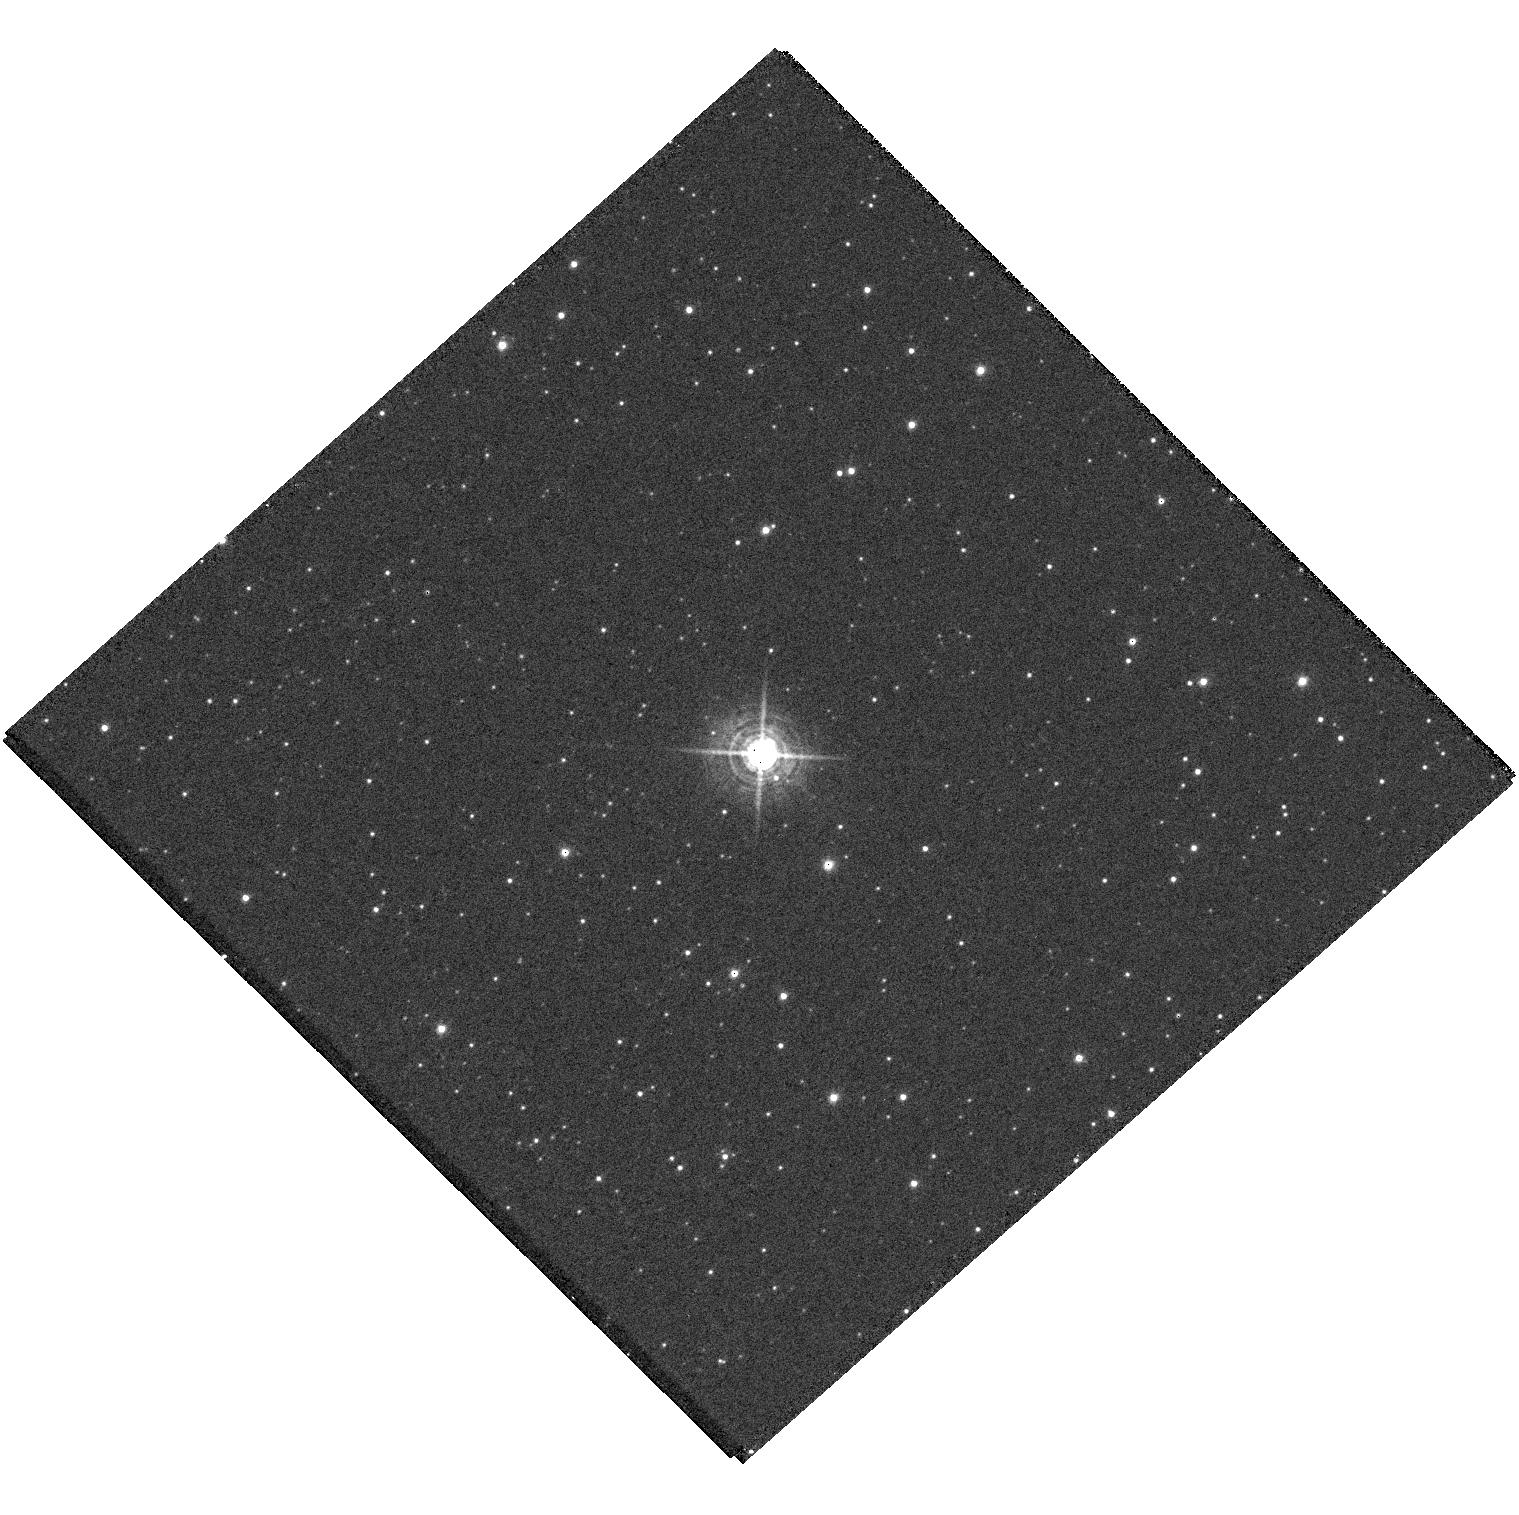
Target: NOVA-SGR-2015-A. Instrument: WFC3/UVIS. Filter: F502N. Exposure: 11 min. Observation ID: hst_15438_01_wfc3_uvis_f502n_idrp01

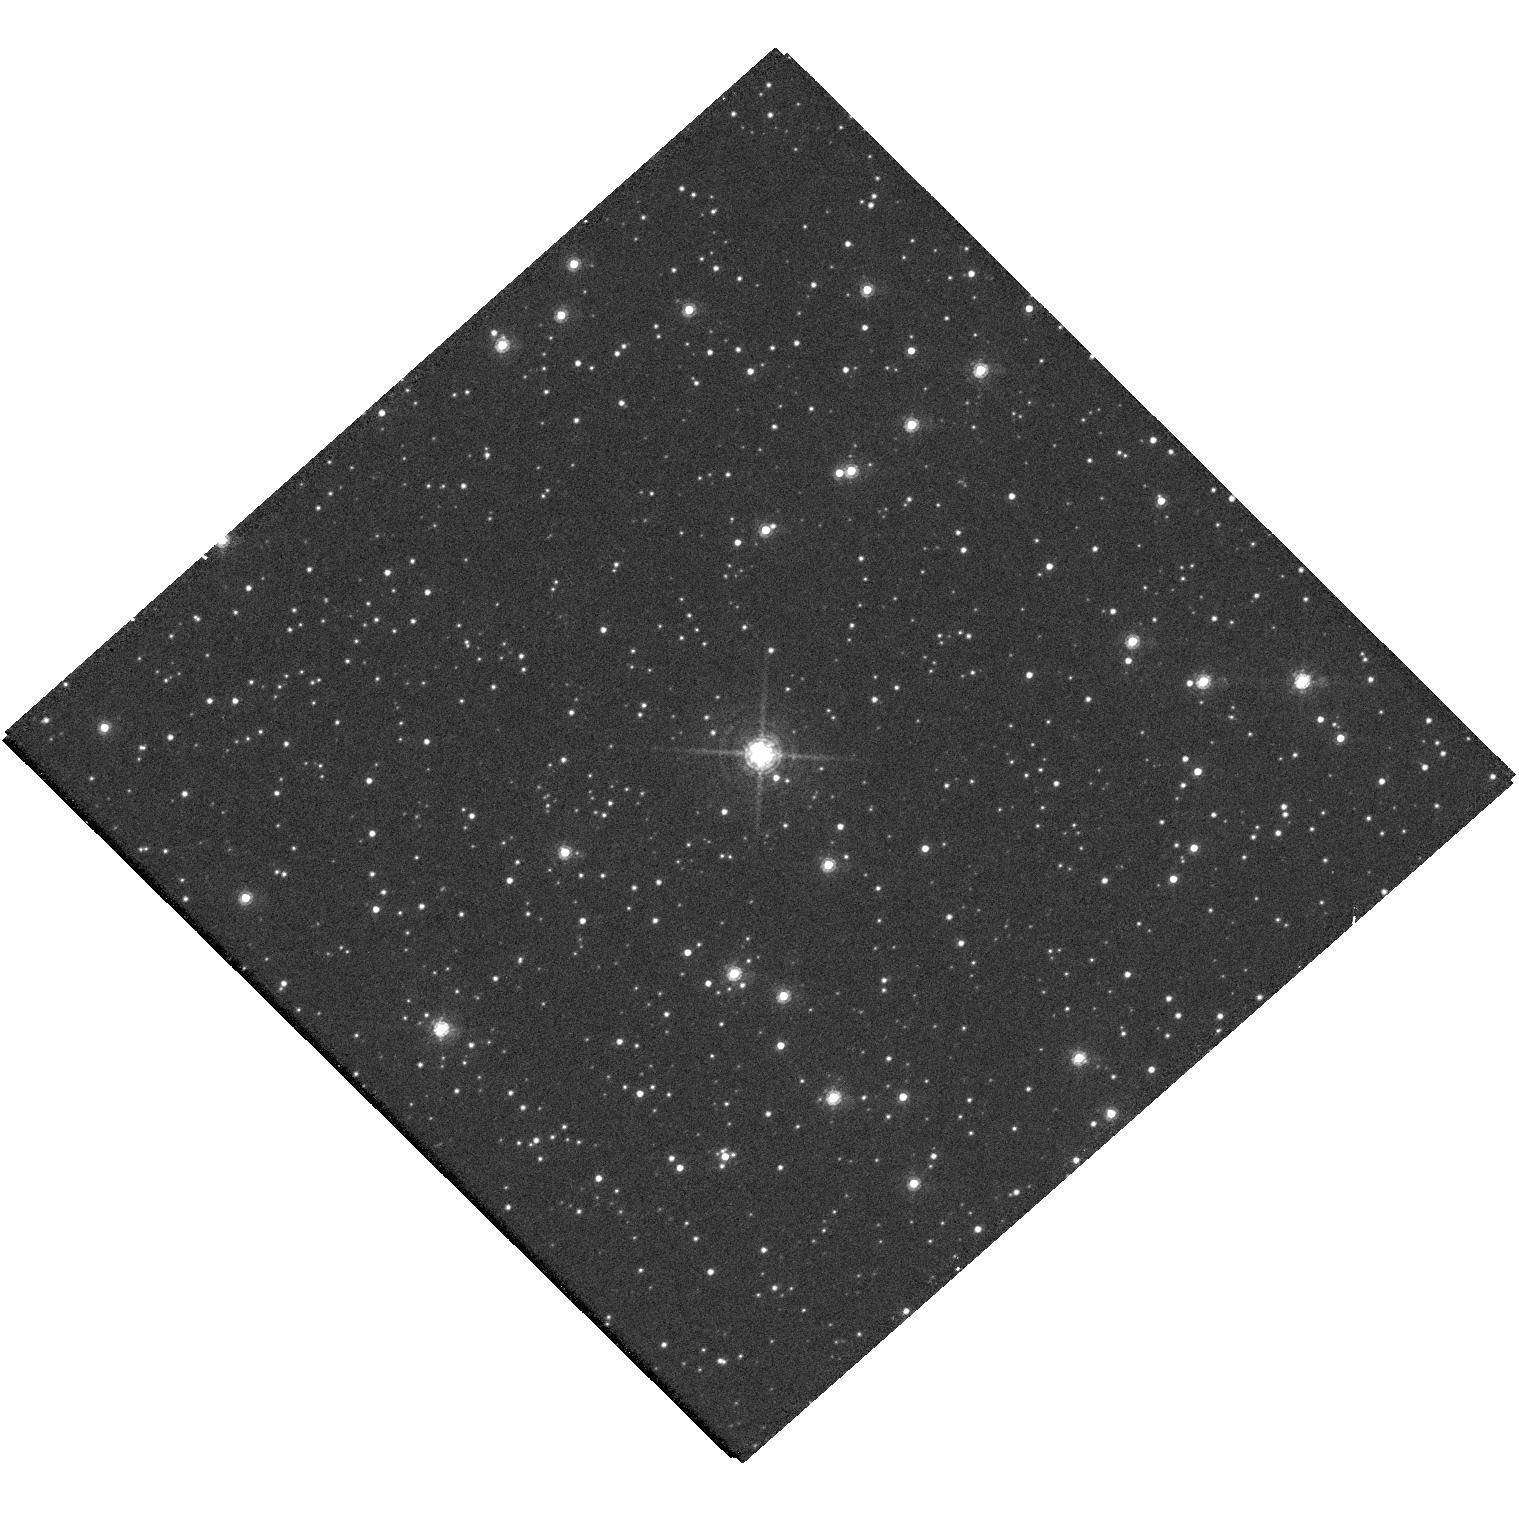
Target: NOVA-SGR-2015-A. Instrument: WFC3/UVIS. Filter: F657N. Exposure: 11 min. Observation ID: hst_15438_01_wfc3_uvis_f657n_idrp01

Gamma-ray Quiet Novae: What Sets the Gamma-Ray Luminosity of Novae? (PI: Sokoloski, Jennifer L)

One of the most astounding discoveries in nova research has been the recent finding that many classical novae emit detectable levels of GeV gamma-rays. How do they do it? The correct answer to this question must also explain why some novae are intrinsically gamma-ray quiet. The goal of this proposal is to identify the differences between gamma-ray quiet and gamma-ray bright novae that explain their discrepant gamma-ray luminosities. We request 12.5 hours of JVLA time to spatially resolve and briefly monitor two carefully selected gamma-quiet classical novae--- V5667 Sgr and V2659 Cyg. We also request 3 orbits of HST imaging and spectroscopy to capture the full remnantand kinematics of V5667 Sgr. These observations will test the hypothesis that gamma-ray production in novae requires collisions between: 1) a slow, dense equatorial flow; and 2) a powerful, isotropic fast wind. This research is timely, requires the JVLA, and has implications for the physics of a wide variety of eruptive transients.